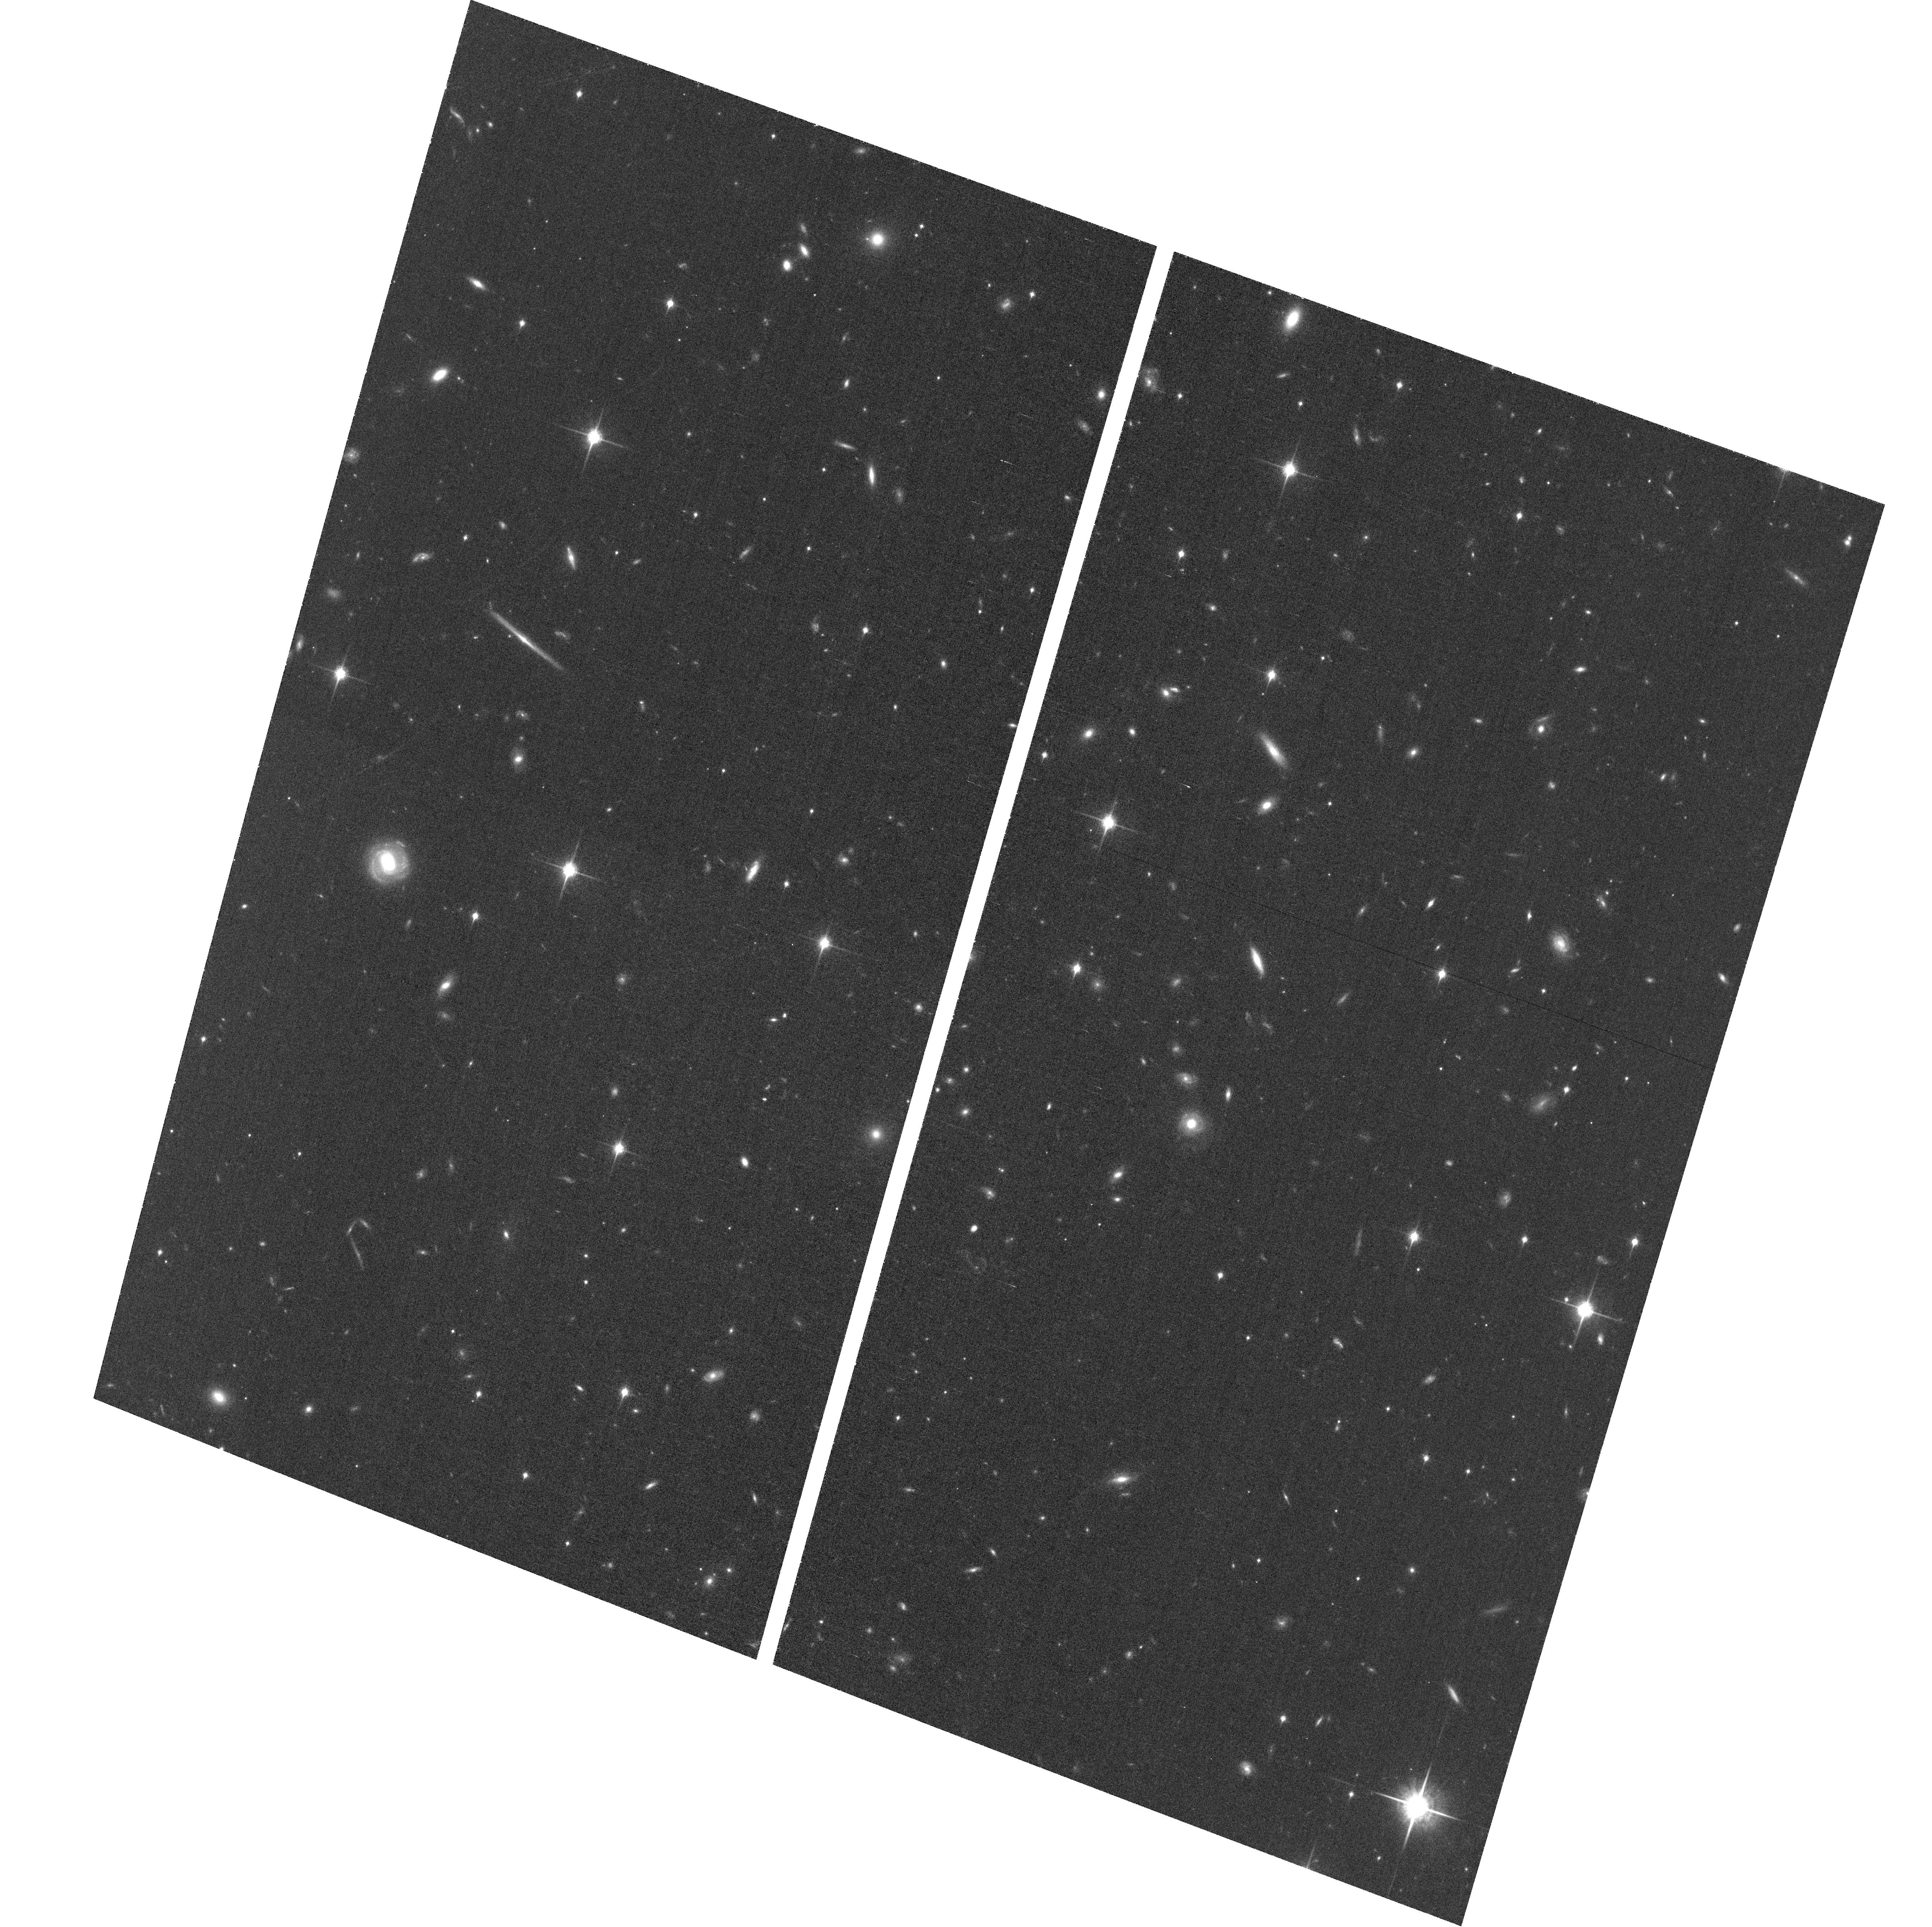
Target: MS2137-2353-ACSPAR2
Instrument: ACS/WFC
Filter: F850LP
Exposure: 60 min
Observation ID: hst_12102_b3_acs_wfc_f850lp_jbfkb3

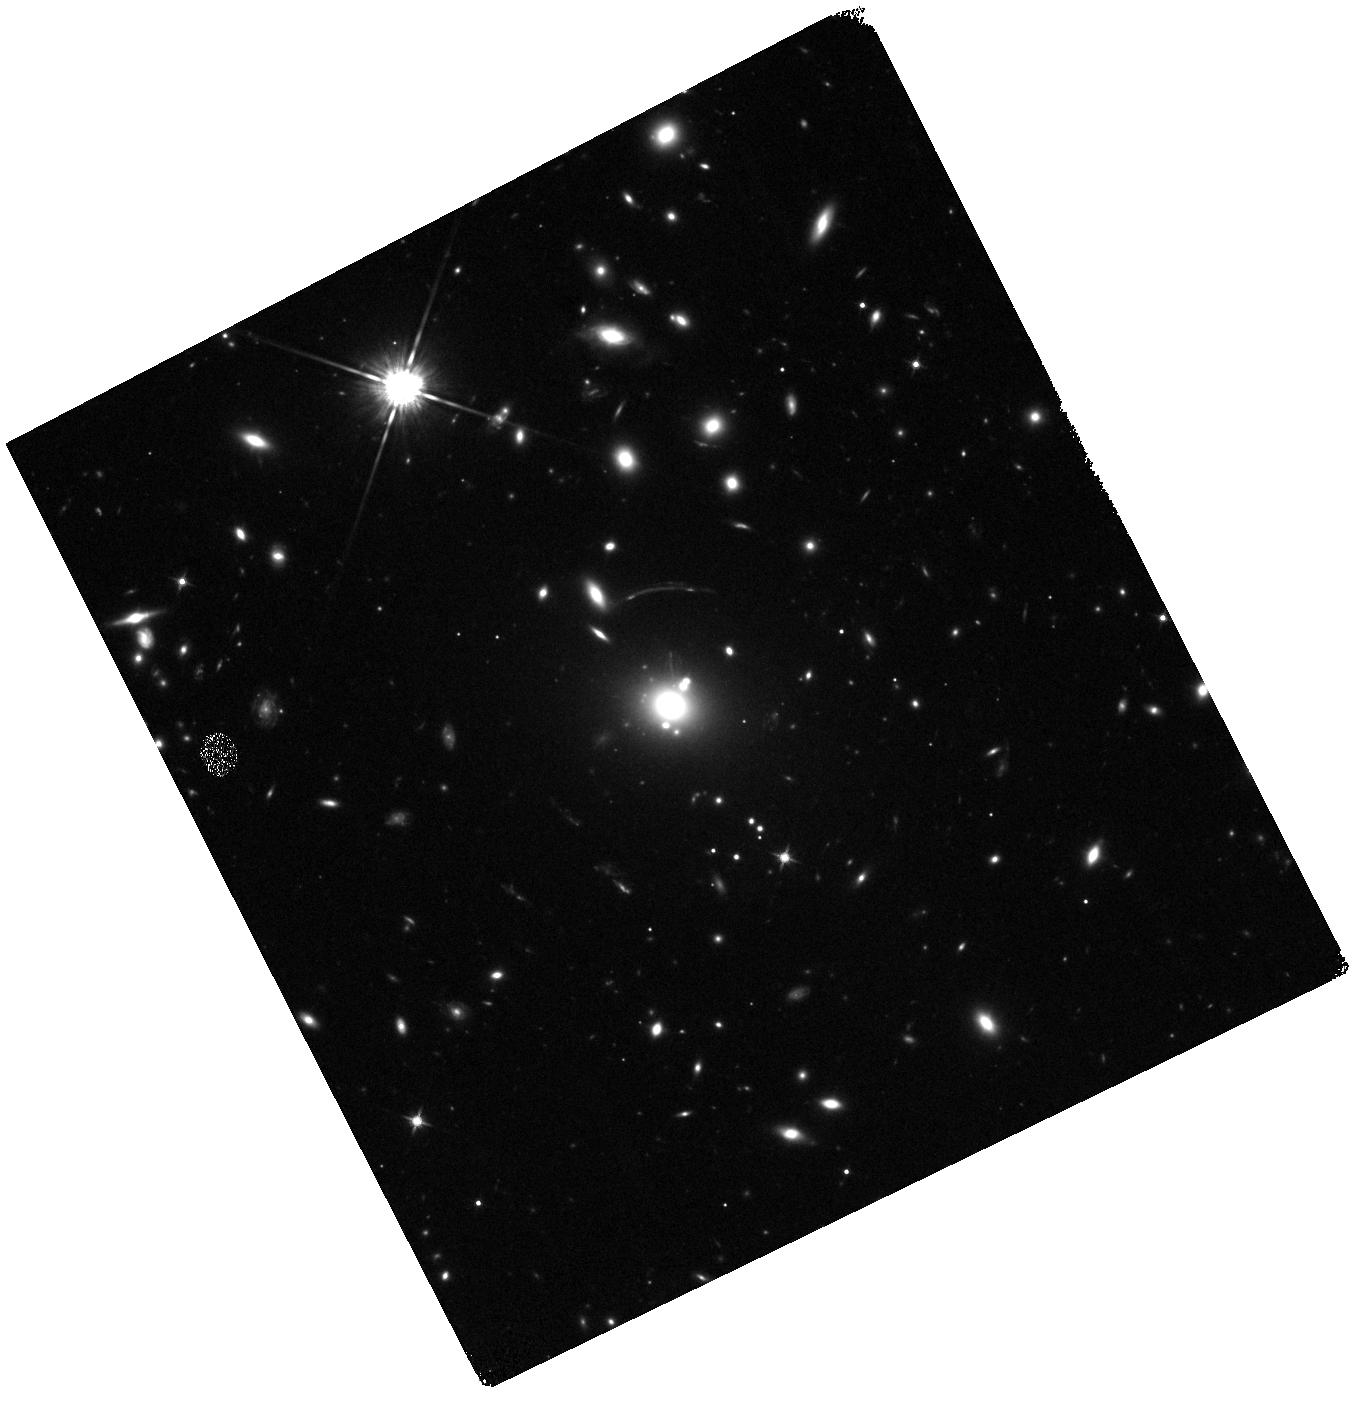
Target: MS2137-2353
Instrument: WFC3/IR
Filter: F125W
Exposure: 25 min
Observation ID: hst_12102_b1_wfc3_ir_f125w_ibfkb1

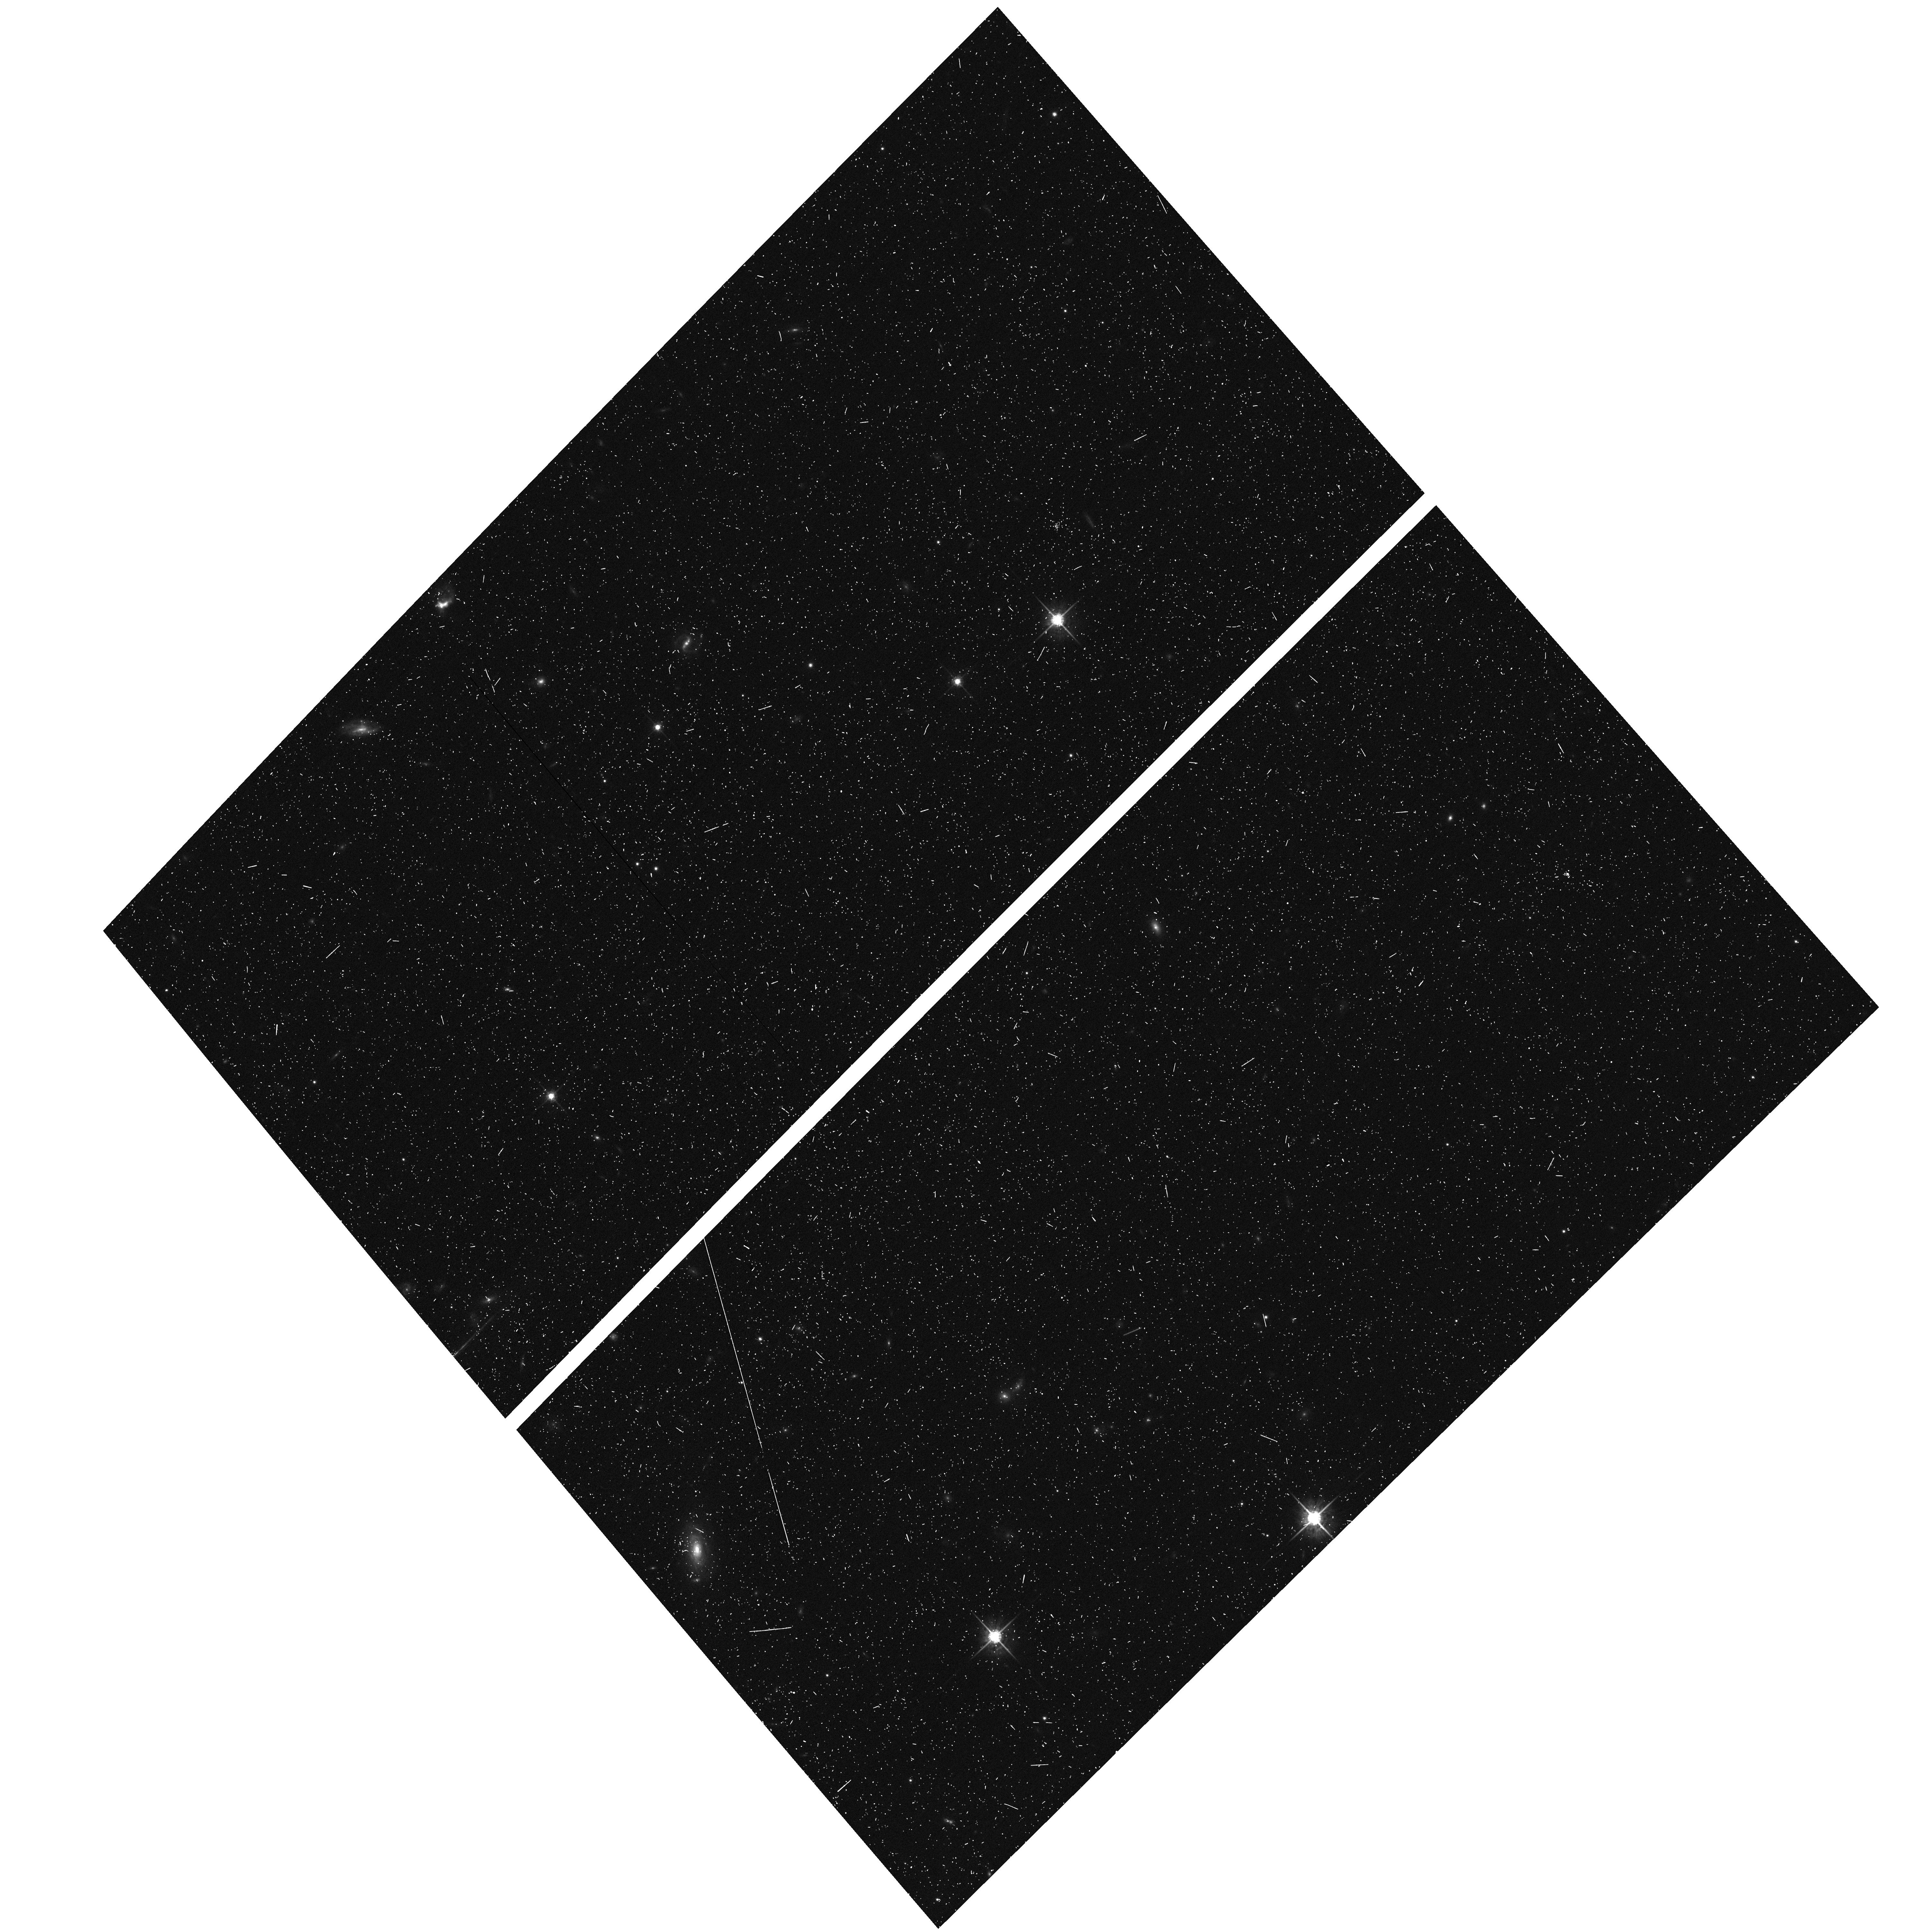
Target: MS2137-2353-ACSPAR1
Instrument: ACS/WFC
Filter: F775W
Exposure: 6 min
Observation ID: hst_12102_a4_acs_wfc_f775w_jbfka4

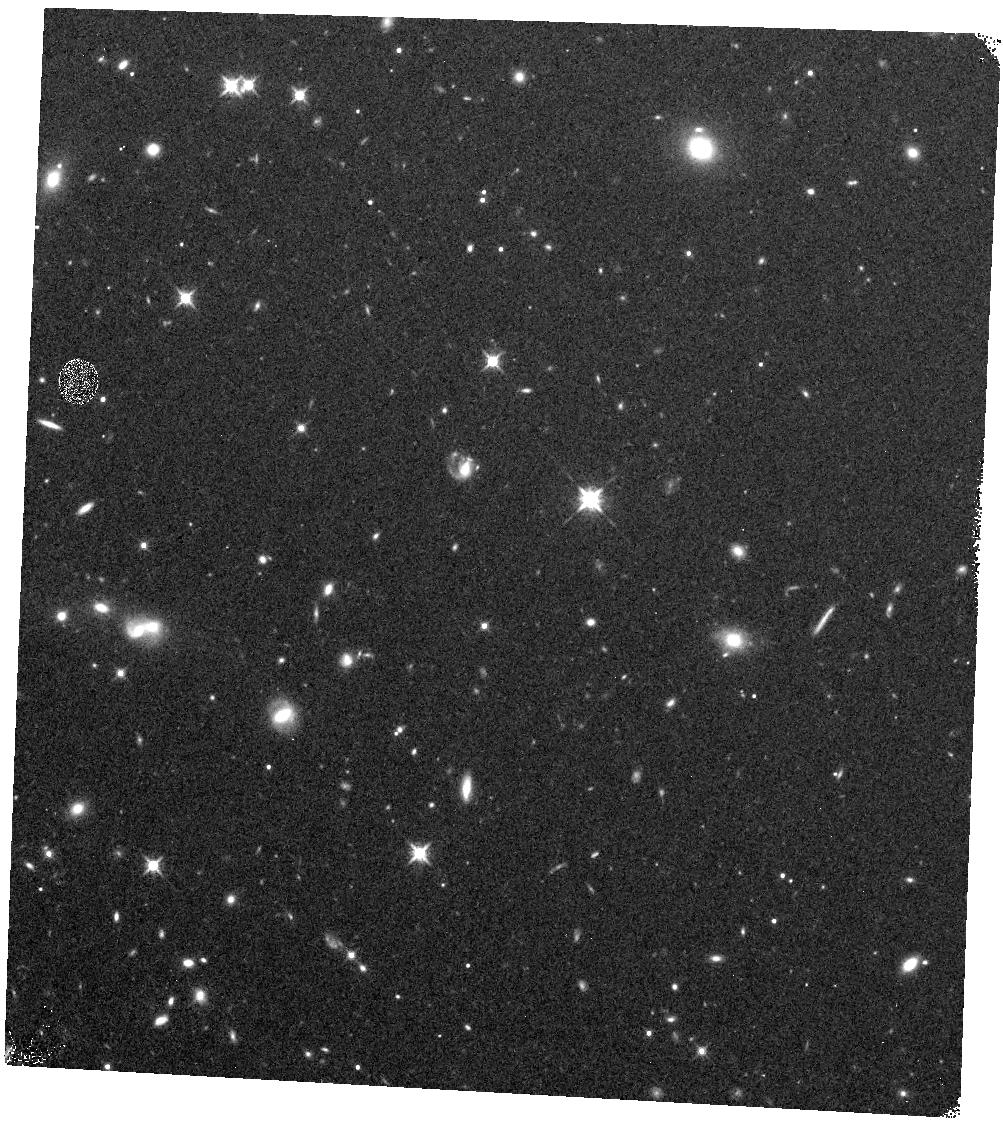
Target: MS2137-2353-WFC3PAR1
Instrument: WFC3/IR
Filter: F125W
Exposure: 12 min
Observation ID: hst_12102_a3_wfc3_ir_f125w_ibfka3

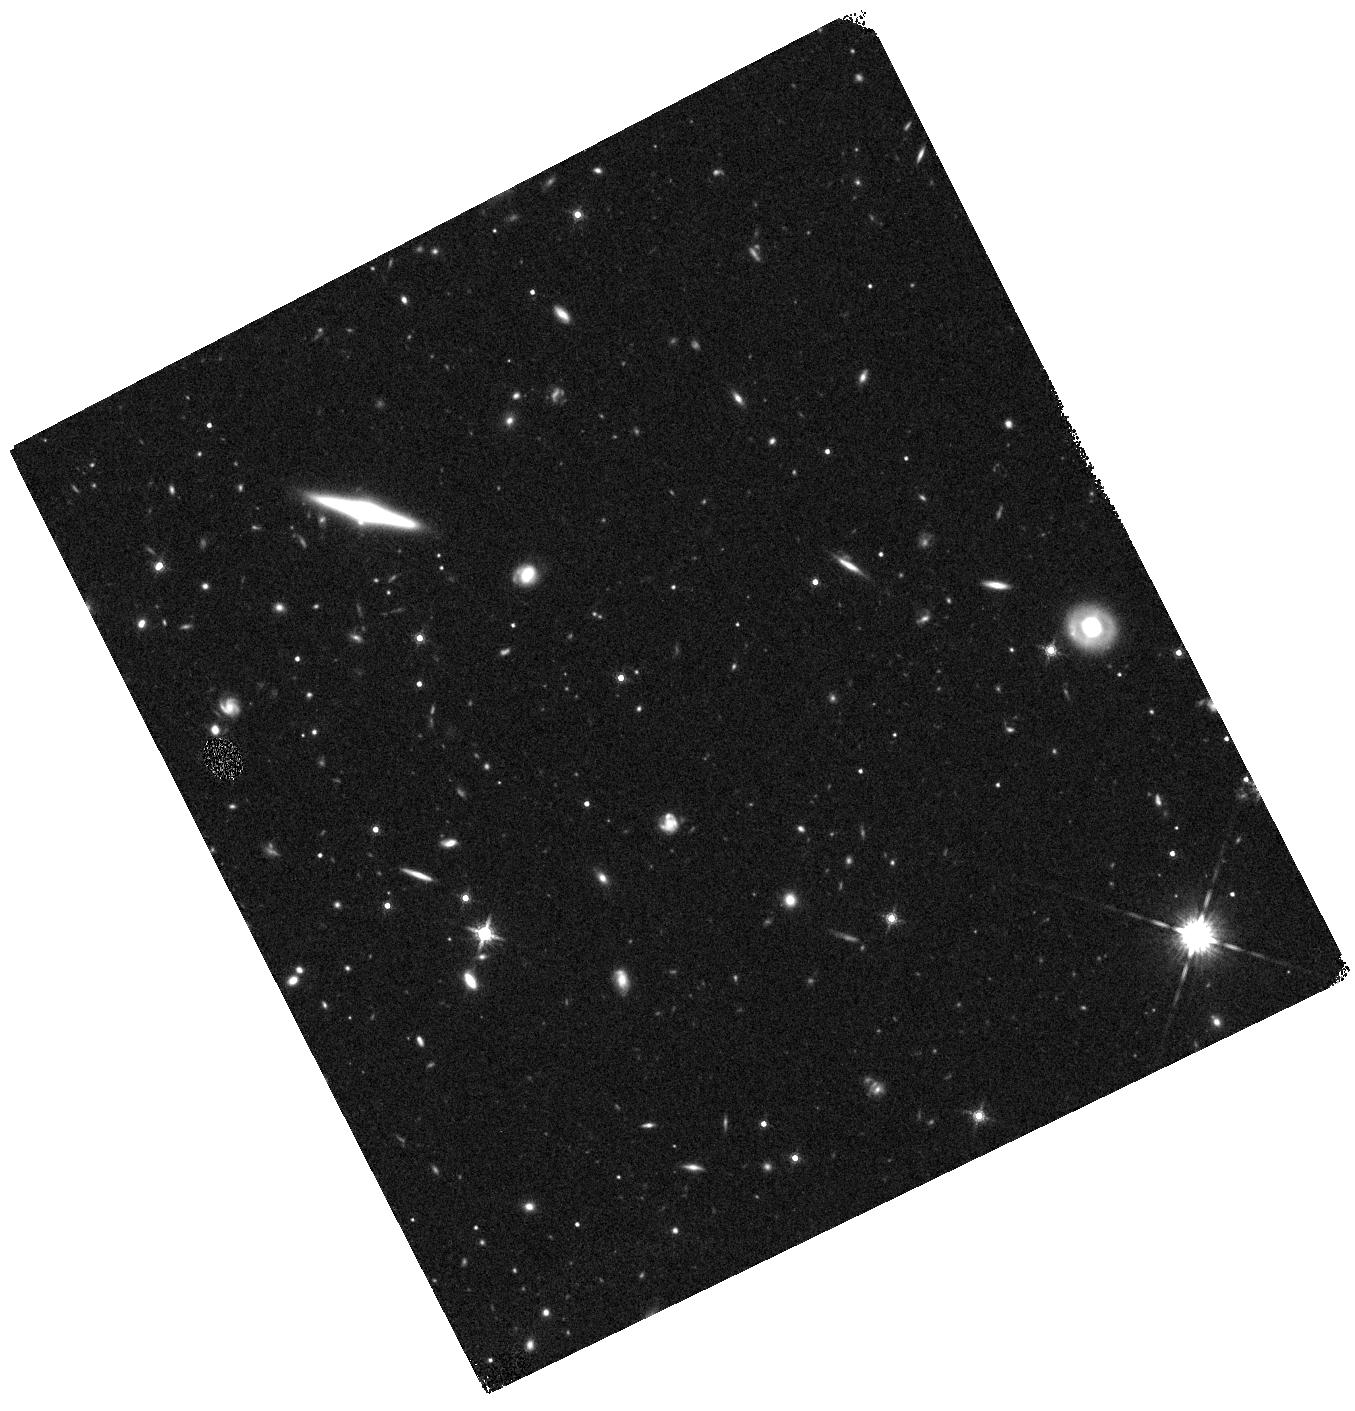
Target: MS2137-2353-WFC3PAR2
Instrument: WFC3/IR
Filter: F160W
Exposure: 20 min
Observation ID: hst_12102_b7_wfc3_ir_f160w_ibfkb7

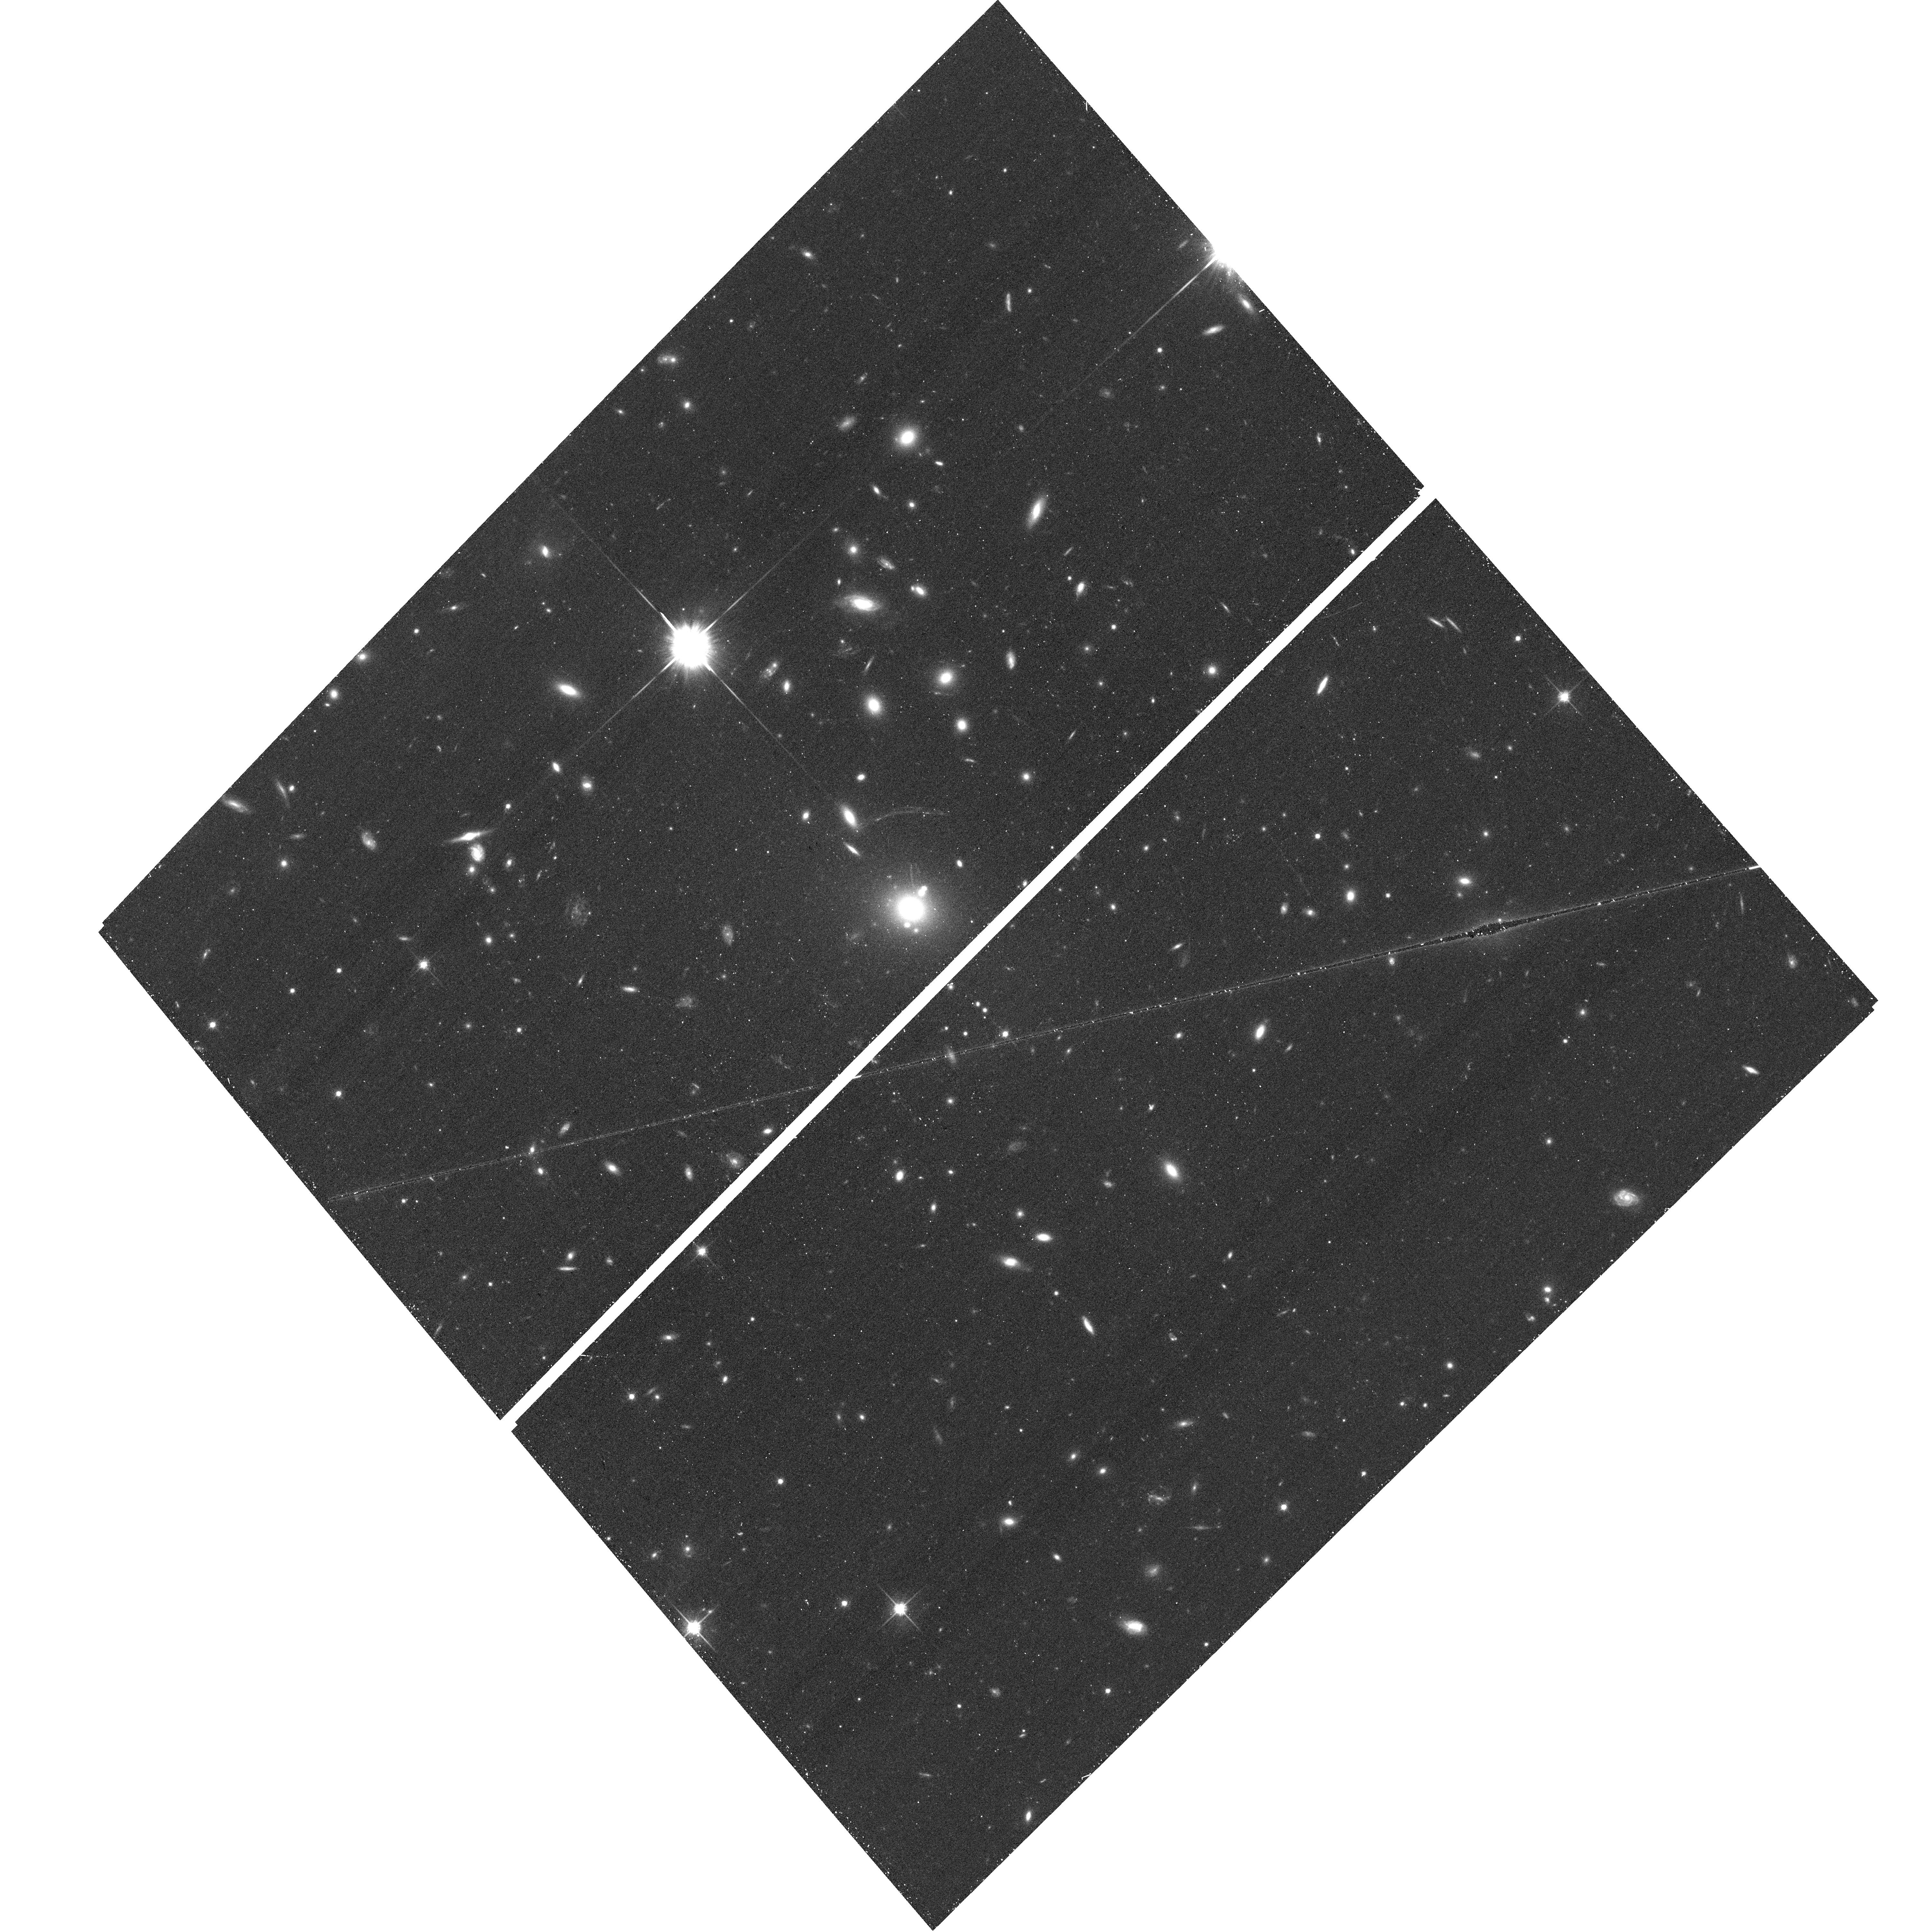
Target: MS2137-2353
Instrument: ACS/WFC
Filter: F814W
Exposure: 17 min
Observation ID: hst_12102_a5_acs_wfc_f814w_jbfka5

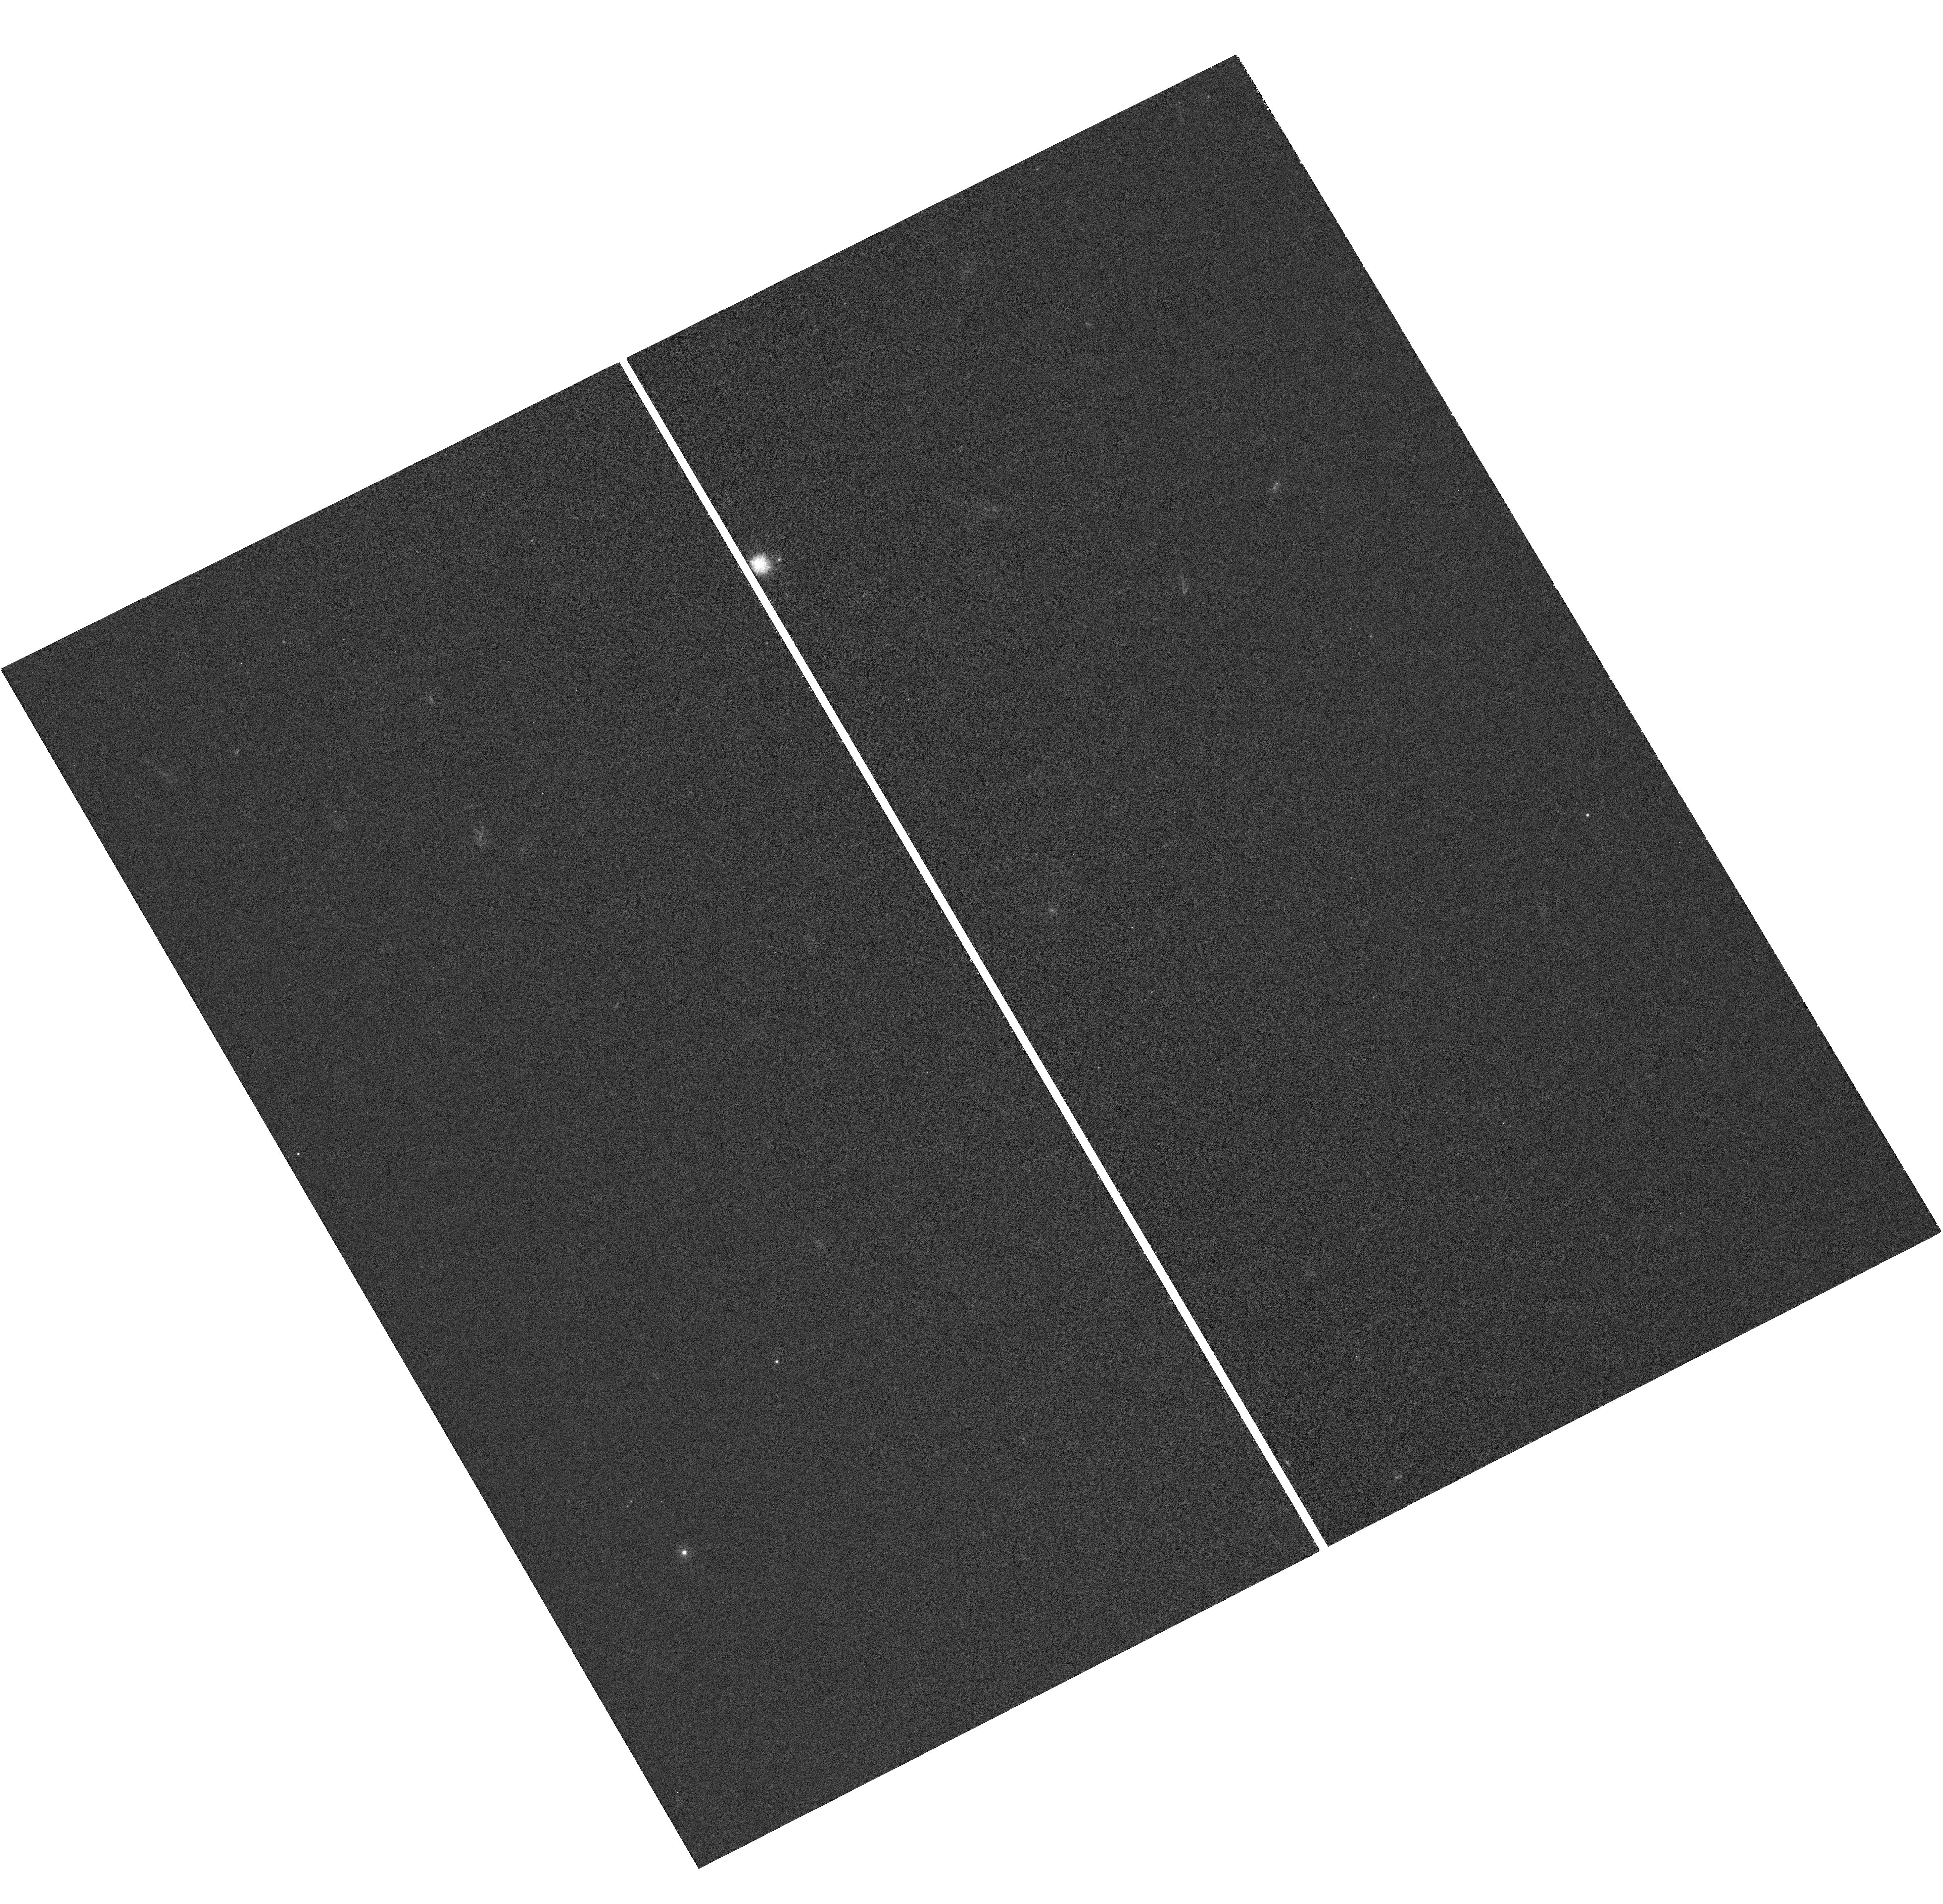
Target: MS2137-2353
Instrument: WFC3/UVIS
Filter: F275W
Exposure: 1 h
Observation ID: hst_12102_b3_wfc3_uvis_f275w_ibfkb3

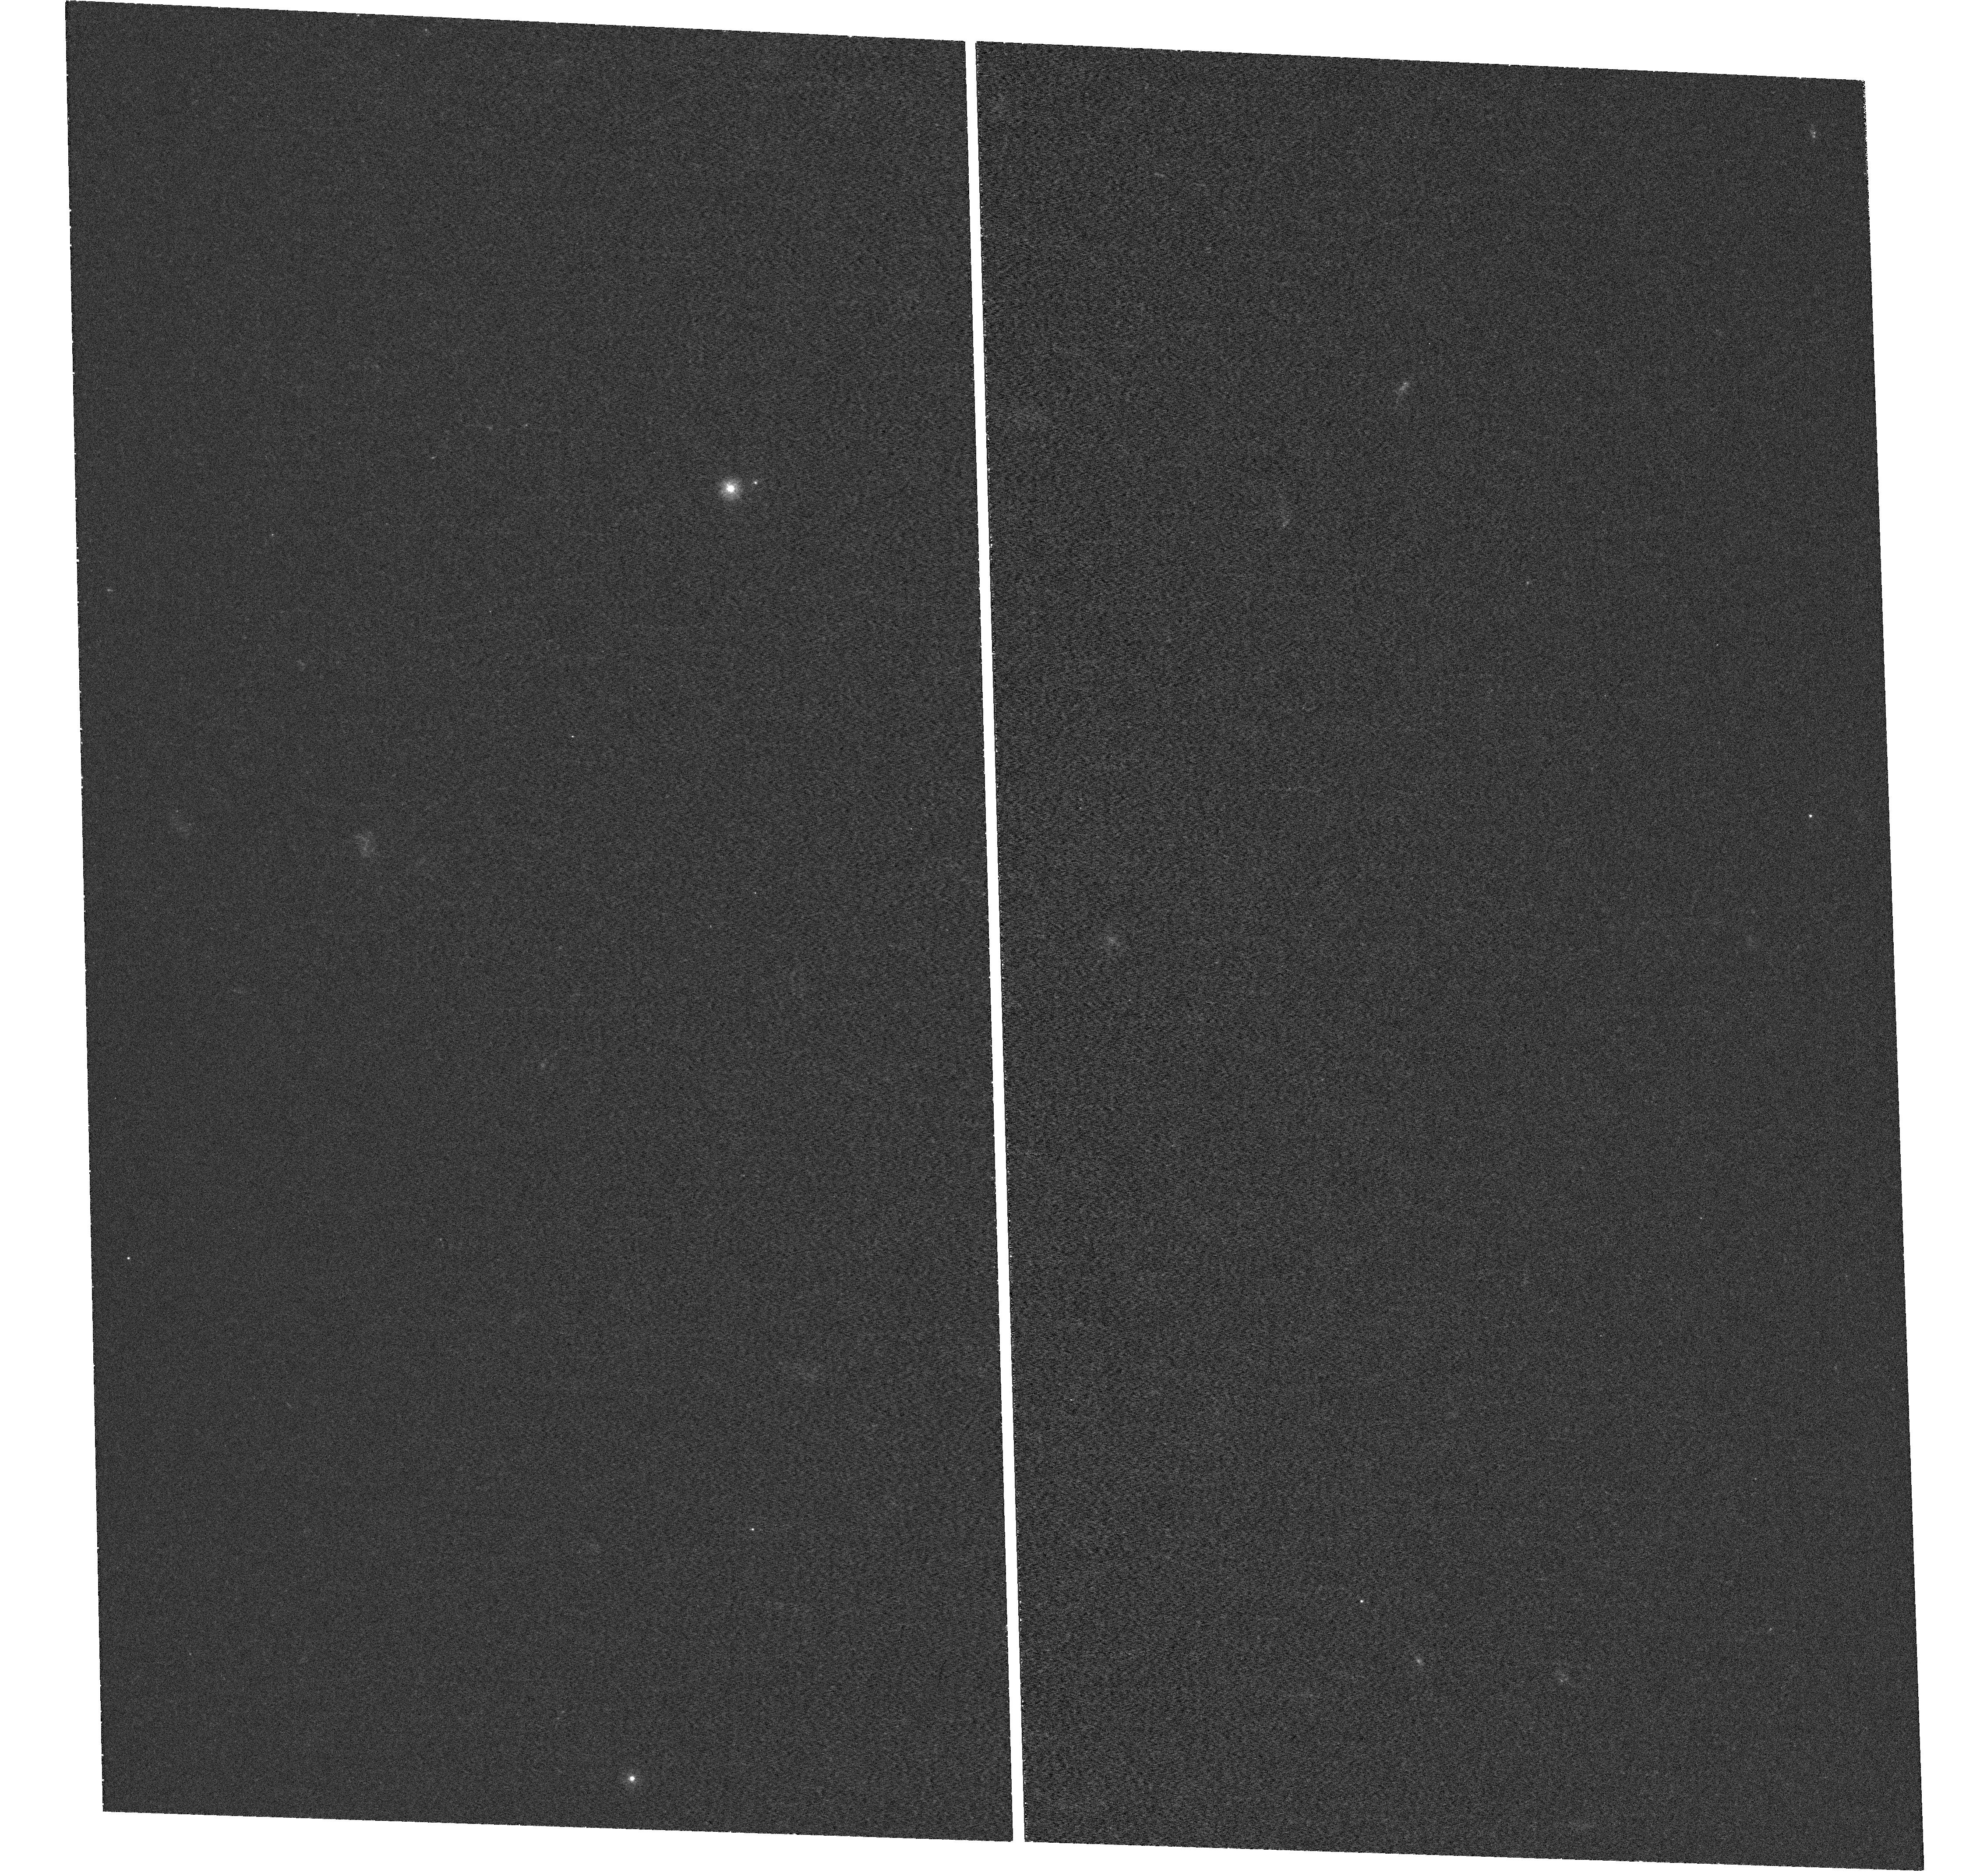
Target: MS2137-2353
Instrument: WFC3/UVIS
Filter: F225W
Exposure: 1 h
Observation ID: hst_12102_a6_wfc3_uvis_f225w_ibfka6

Through a Lens, Darkly - New Constraints on the Fundamental Components of the Cosmos (PI: Postman, Marc)

As the most massive objects in the universe, galaxy clusters represent important signposts in our story of structure evolution, and are the ultimate telescopic lenses, placing gravitationally lensed galaxies from the earliest epochs in comfortable reach for careful study. We take full advantage of the refurbished ACS and WFC3 cameras to deliver deep 14-filter images of 25 carefully chosen clusters. These will enable us to address timely and substantive questions about dark matter, dark energy, and galaxy evolution well beyond z=7. These X-ray clusters are chosen to be free of lensing bias and to span a wide range of redshift and mass. By combining strong and weak lensing, we will obtain the definitive mass profile of relaxed clusters to confront the distinctive prediction of the standard LambdaCDM model. Detailed maps of internal structure will be enabled by ~1, 000 new multiply-imaged lensed sources to AB=26, all with precise (2% x (1+z)) photometric redshift measurements, thanks to WFC3's UV and IR coverage. A supernovae search in parallel (with low magnification uncertainties) will extend the Hubble diagram of SN1a to z>1.5, testing the constancy of dark energy with time and probing progenitor evolution. Our homogeneous panchromatic deep imaging of this cluster sample will constitute a vast legacy archive for studies of the formation and evolution of structure.